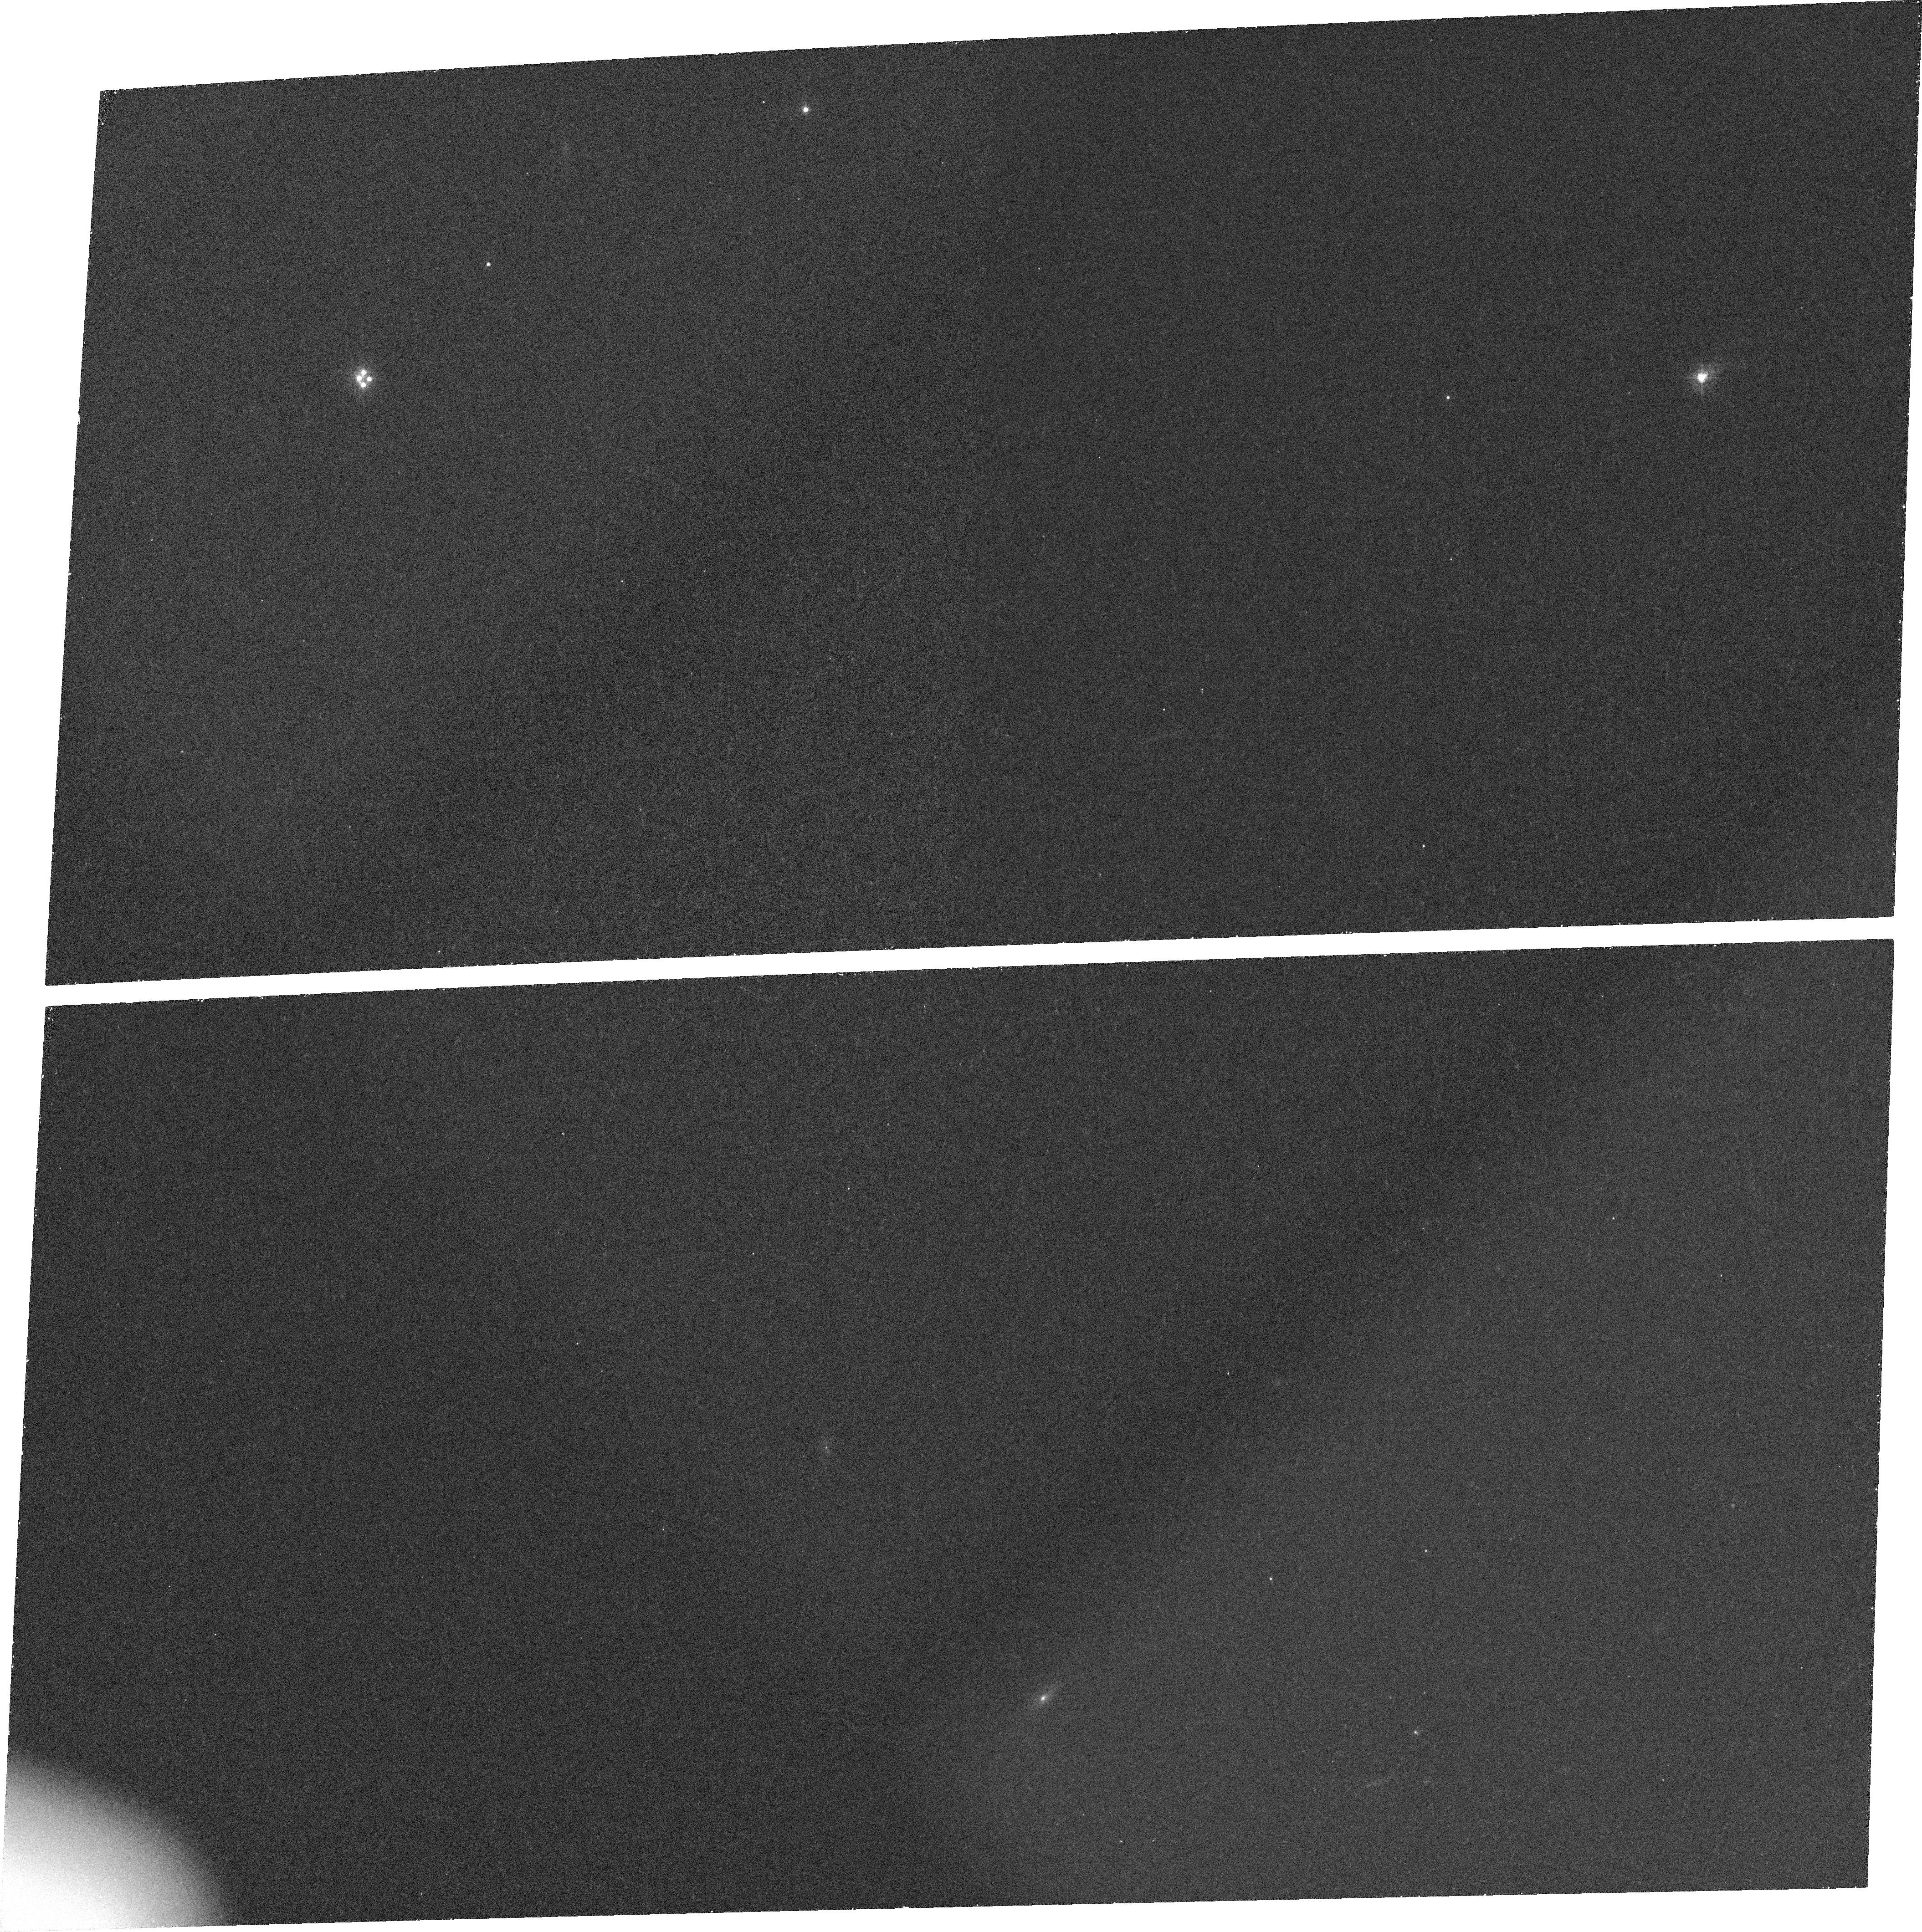
Target: Q1413+1143
Instrument: ACS/WFC
Filter: FR423N
Exposure: 33 min
Observation ID: j6mx01040

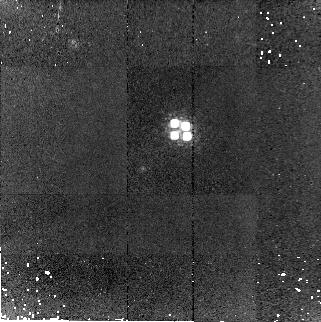
Target: Q1413+1143
Instrument: NICMOS/NIC2
Filter: F180M
Exposure: 30 min
Observation ID: n6mxb1020

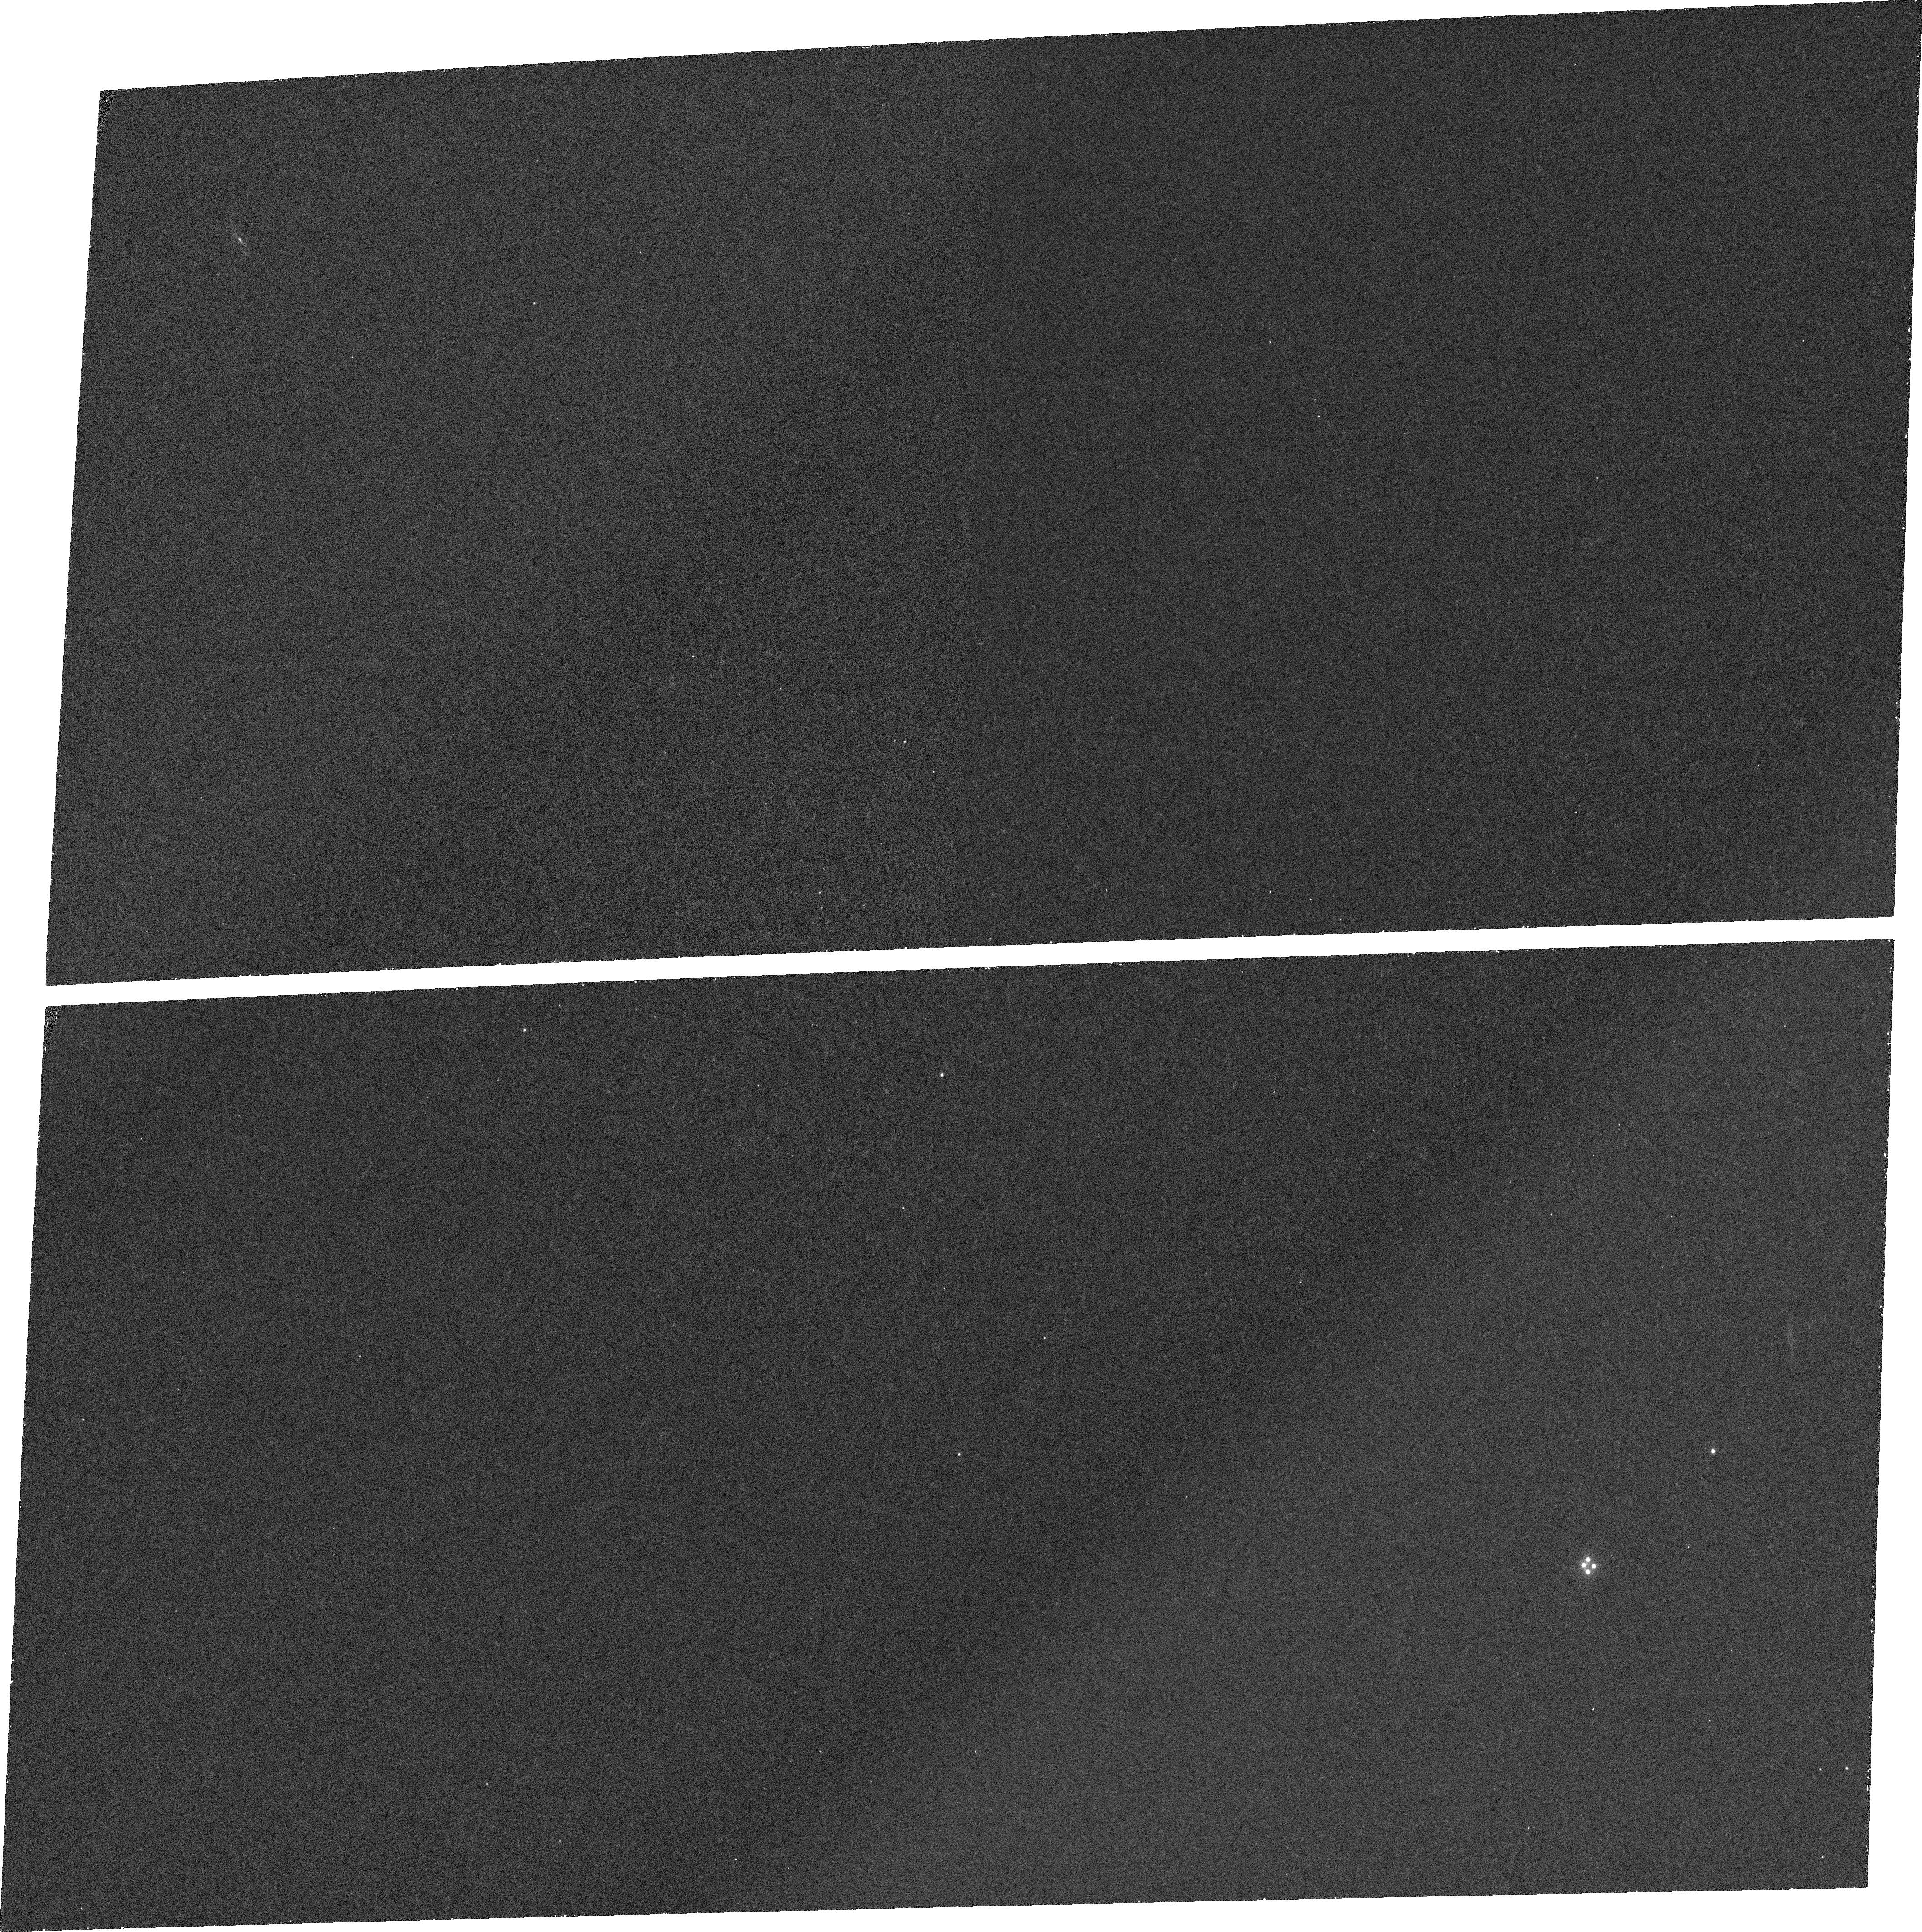
Target: Q1413+1143
Instrument: ACS/WFC
Filter: FR462N
Exposure: 32 min
Observation ID: j6mxa1020

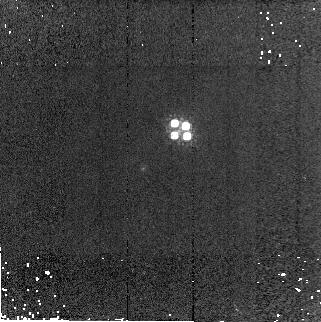
Target: Q1413+1143
Instrument: NICMOS/NIC2
Filter: F160W
Exposure: 4 min
Observation ID: n6mxb1030

The Size Scales of Line-Emitting Regions in the Cloverleaf QSO (PI: Turnshek, David A.)

The Cloverleaf QSO is a four-component gravitationally-lensed broad absorption line (BAL) QSO. Models of the Cloverleaf lens indicate that, if a sufficiently extended emitting region surrounds the central source, an Einstein ring or partial ring will be seen in emission. However, the compact continuum should appear as four unresolved components, as is verified in existing broad-band images. These predictions are very robust. We propose here to determine or place limits on the size-scale of several of the emitting regions in the Cloverleaf using this effect. This will be done using the ACS-WFC RAMP filters to take images in LyAlpha, NV, and the nearby continuum. Narrow-band observations with NICMOS will image OIII and the nearby continuum. An observation of each of these emitting regions will allow us to explore a different aspect of the QSO's physical environment. Regardless of the findings, these results will improve our understanding of the size-scales of the line-emitting regions in BAL QSOs and in QSOs in general.